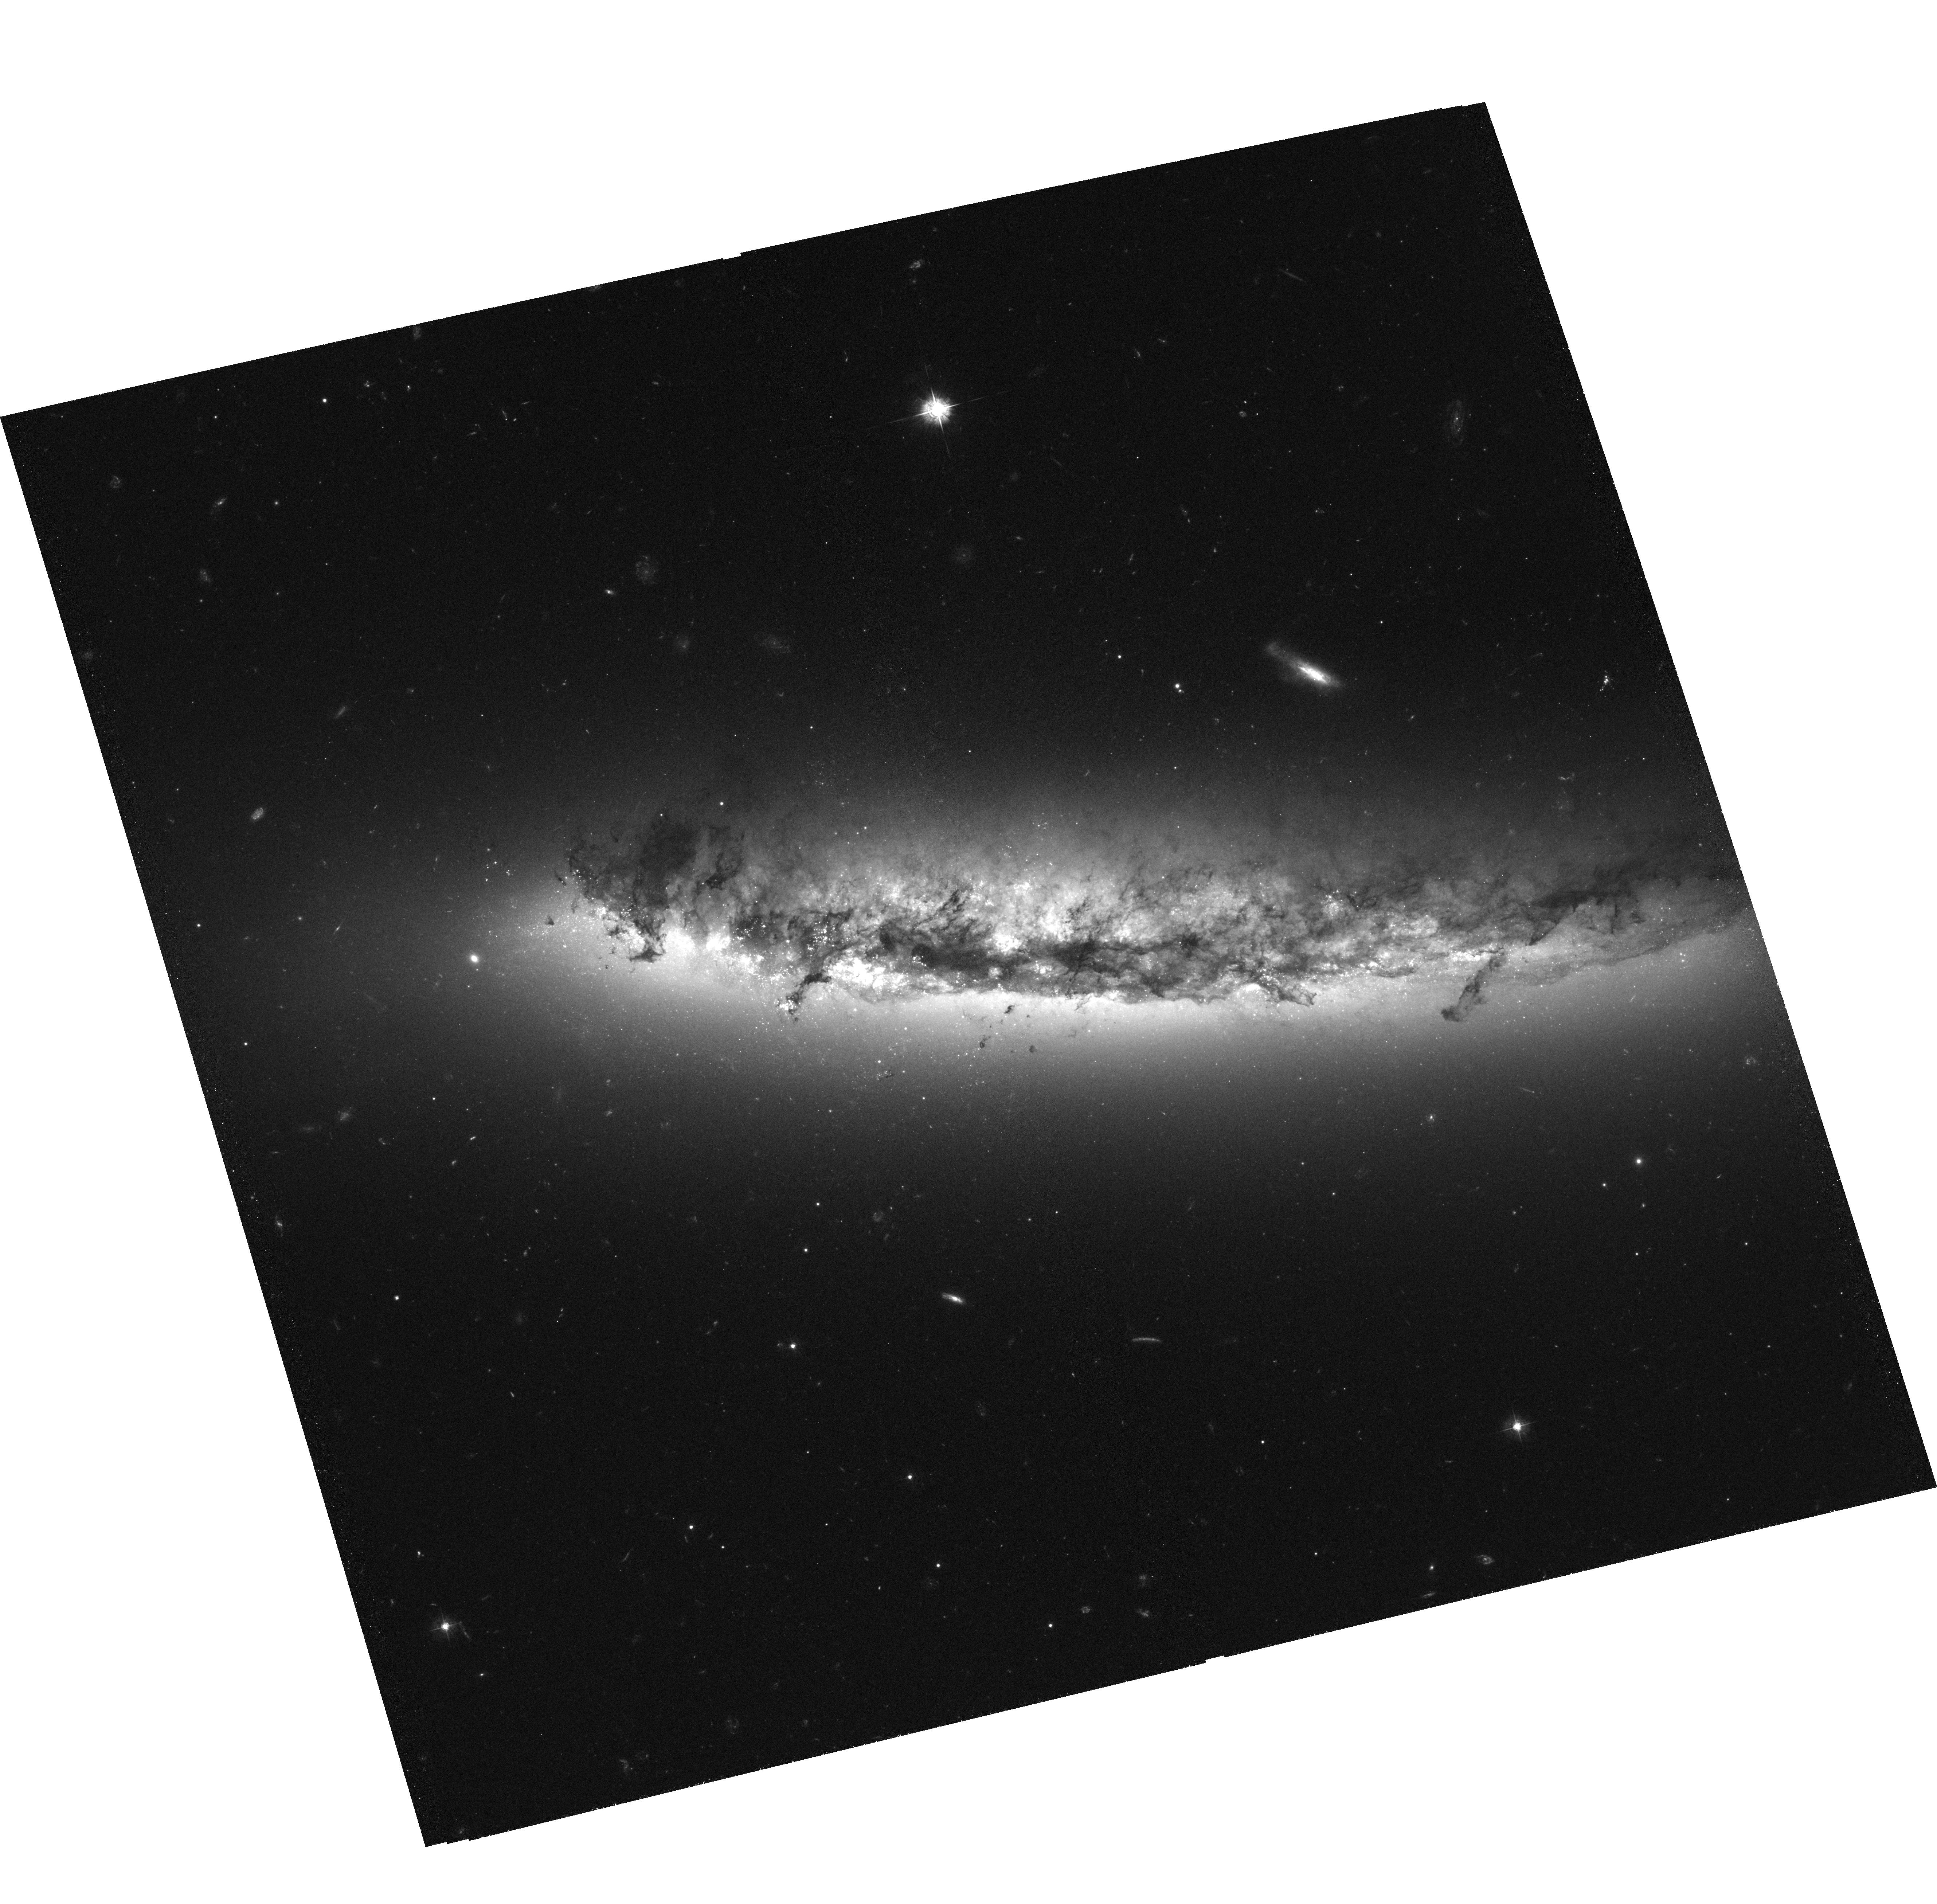
Target: NGC4402. Instrument: ACS/WFC. Filter: F435W. Exposure: 2.1 h. Observation ID: hst_10528_01_acs_wfc_f435w_j9dj01

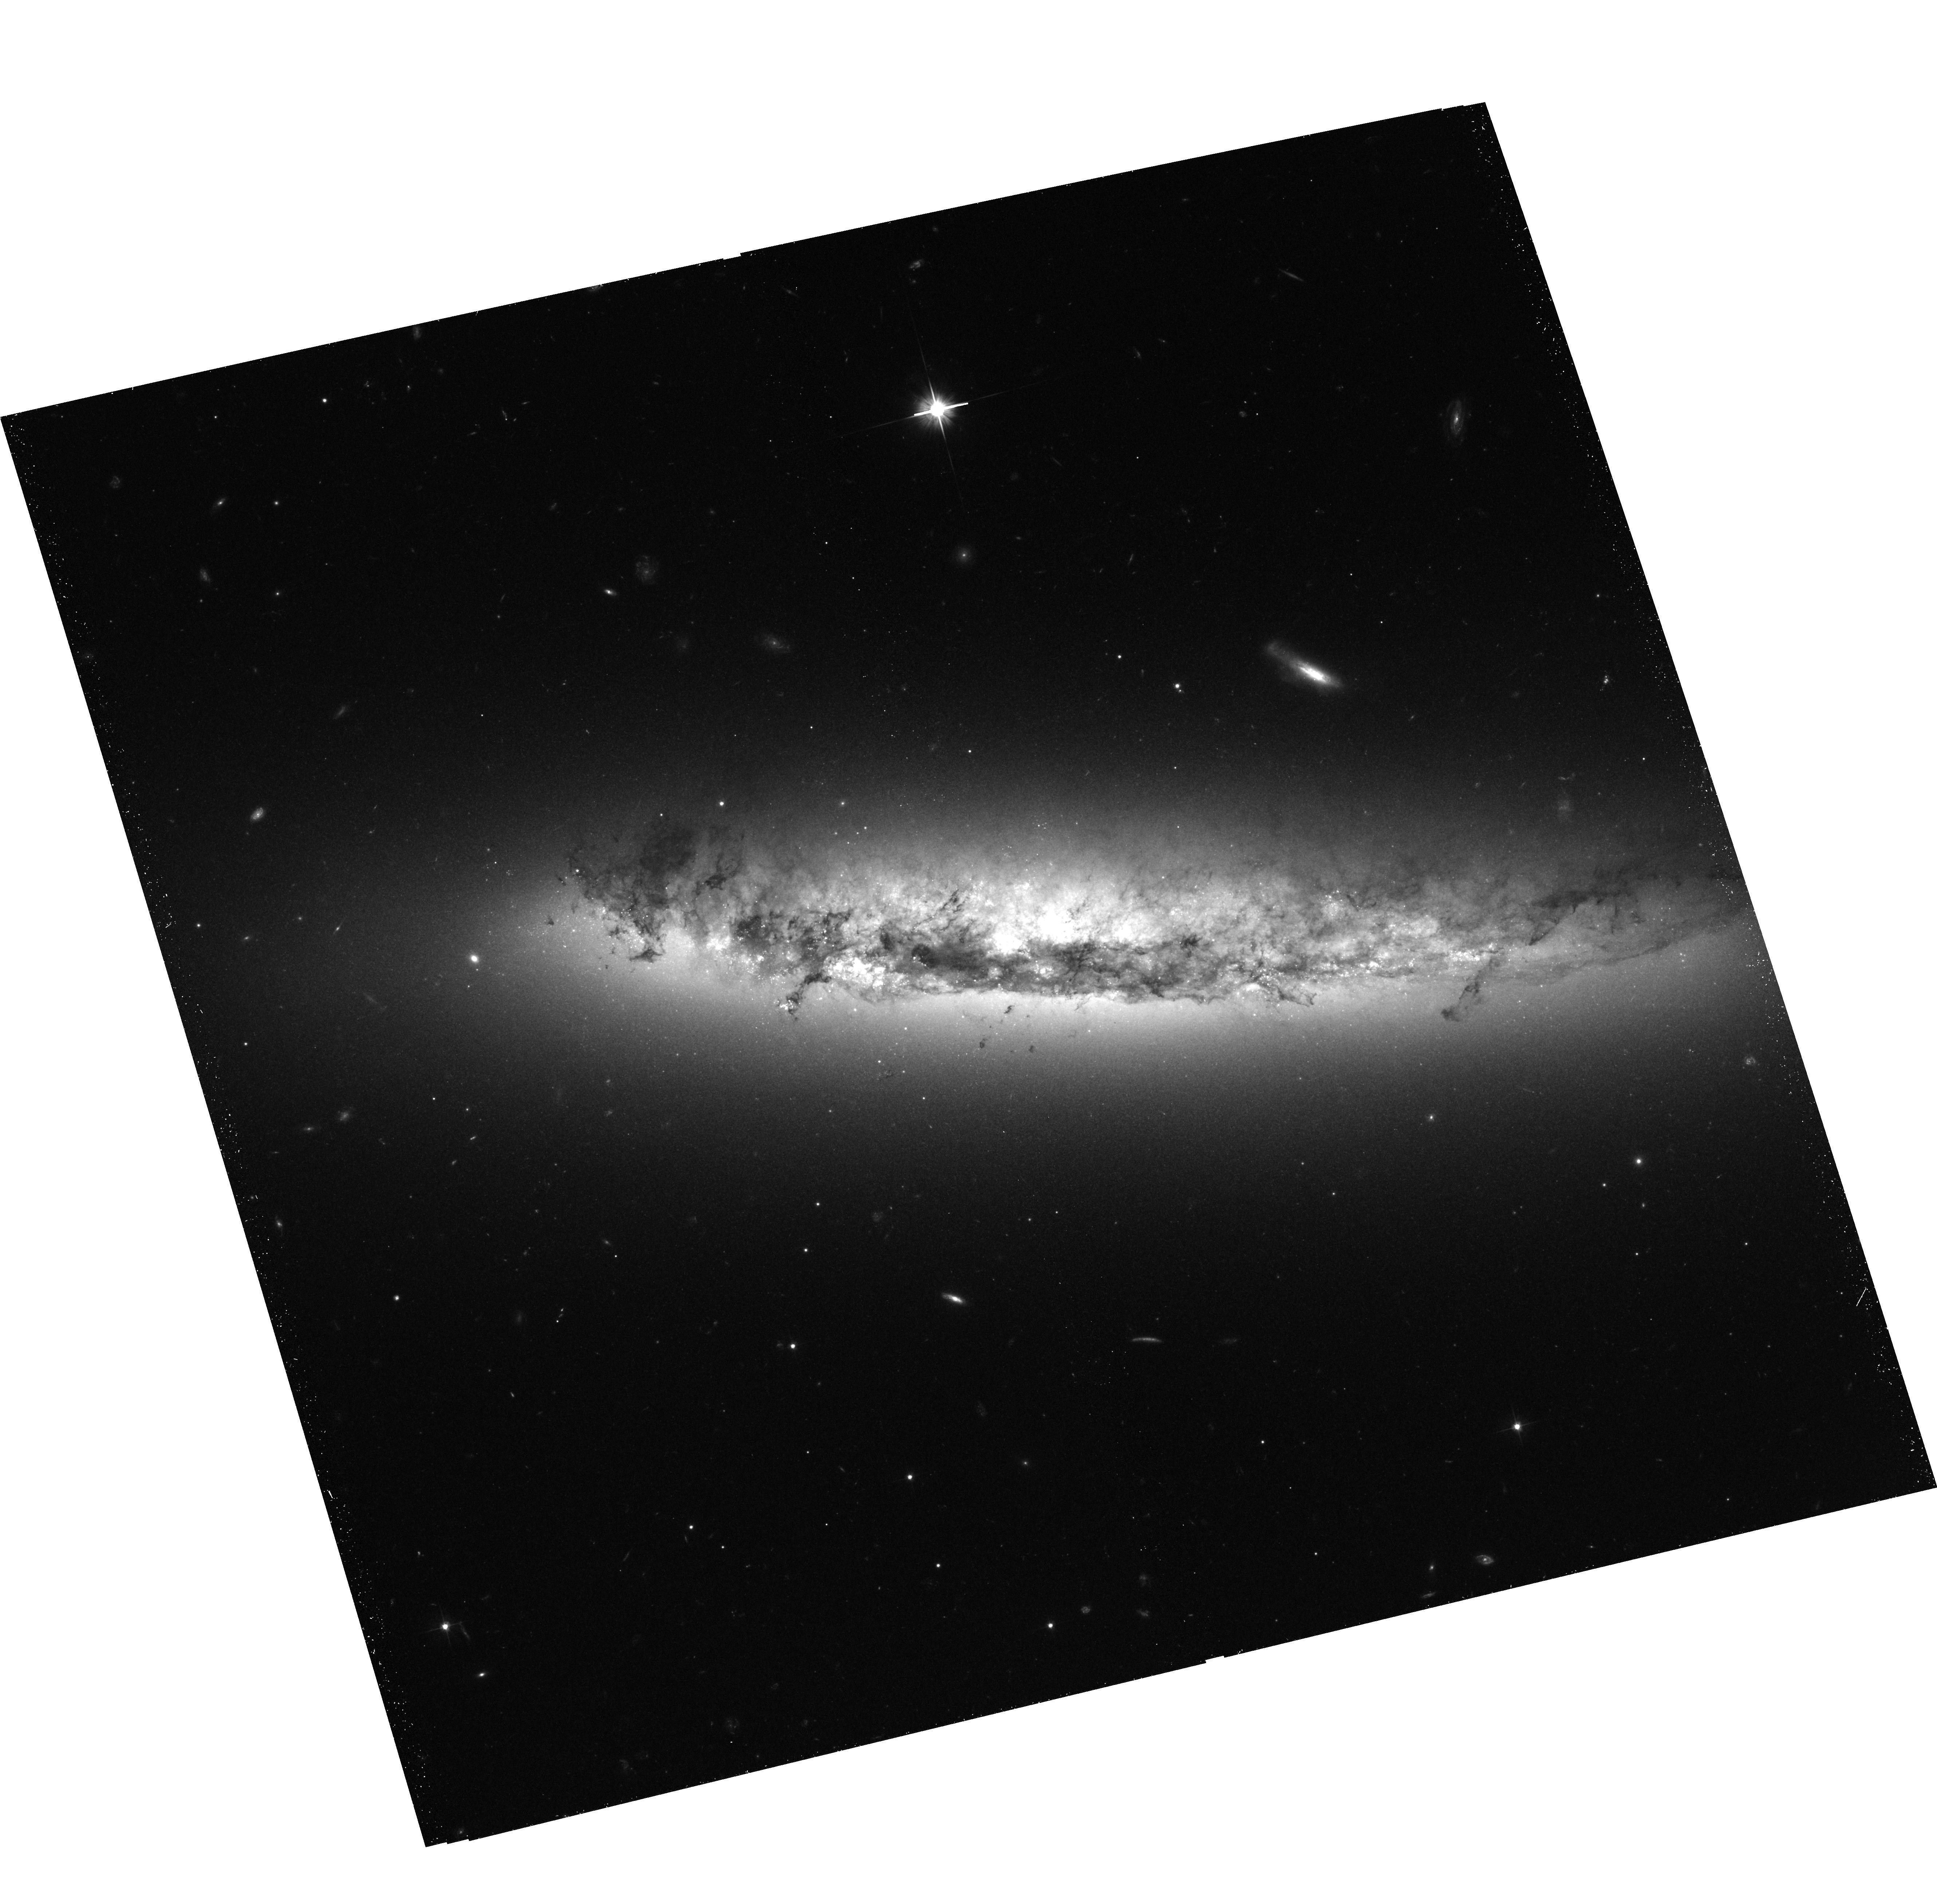
Target: NGC4402. Instrument: ACS/WFC. Filter: F606W. Exposure: 39 min. Observation ID: hst_10528_01_acs_wfc_f606w_j9dj01

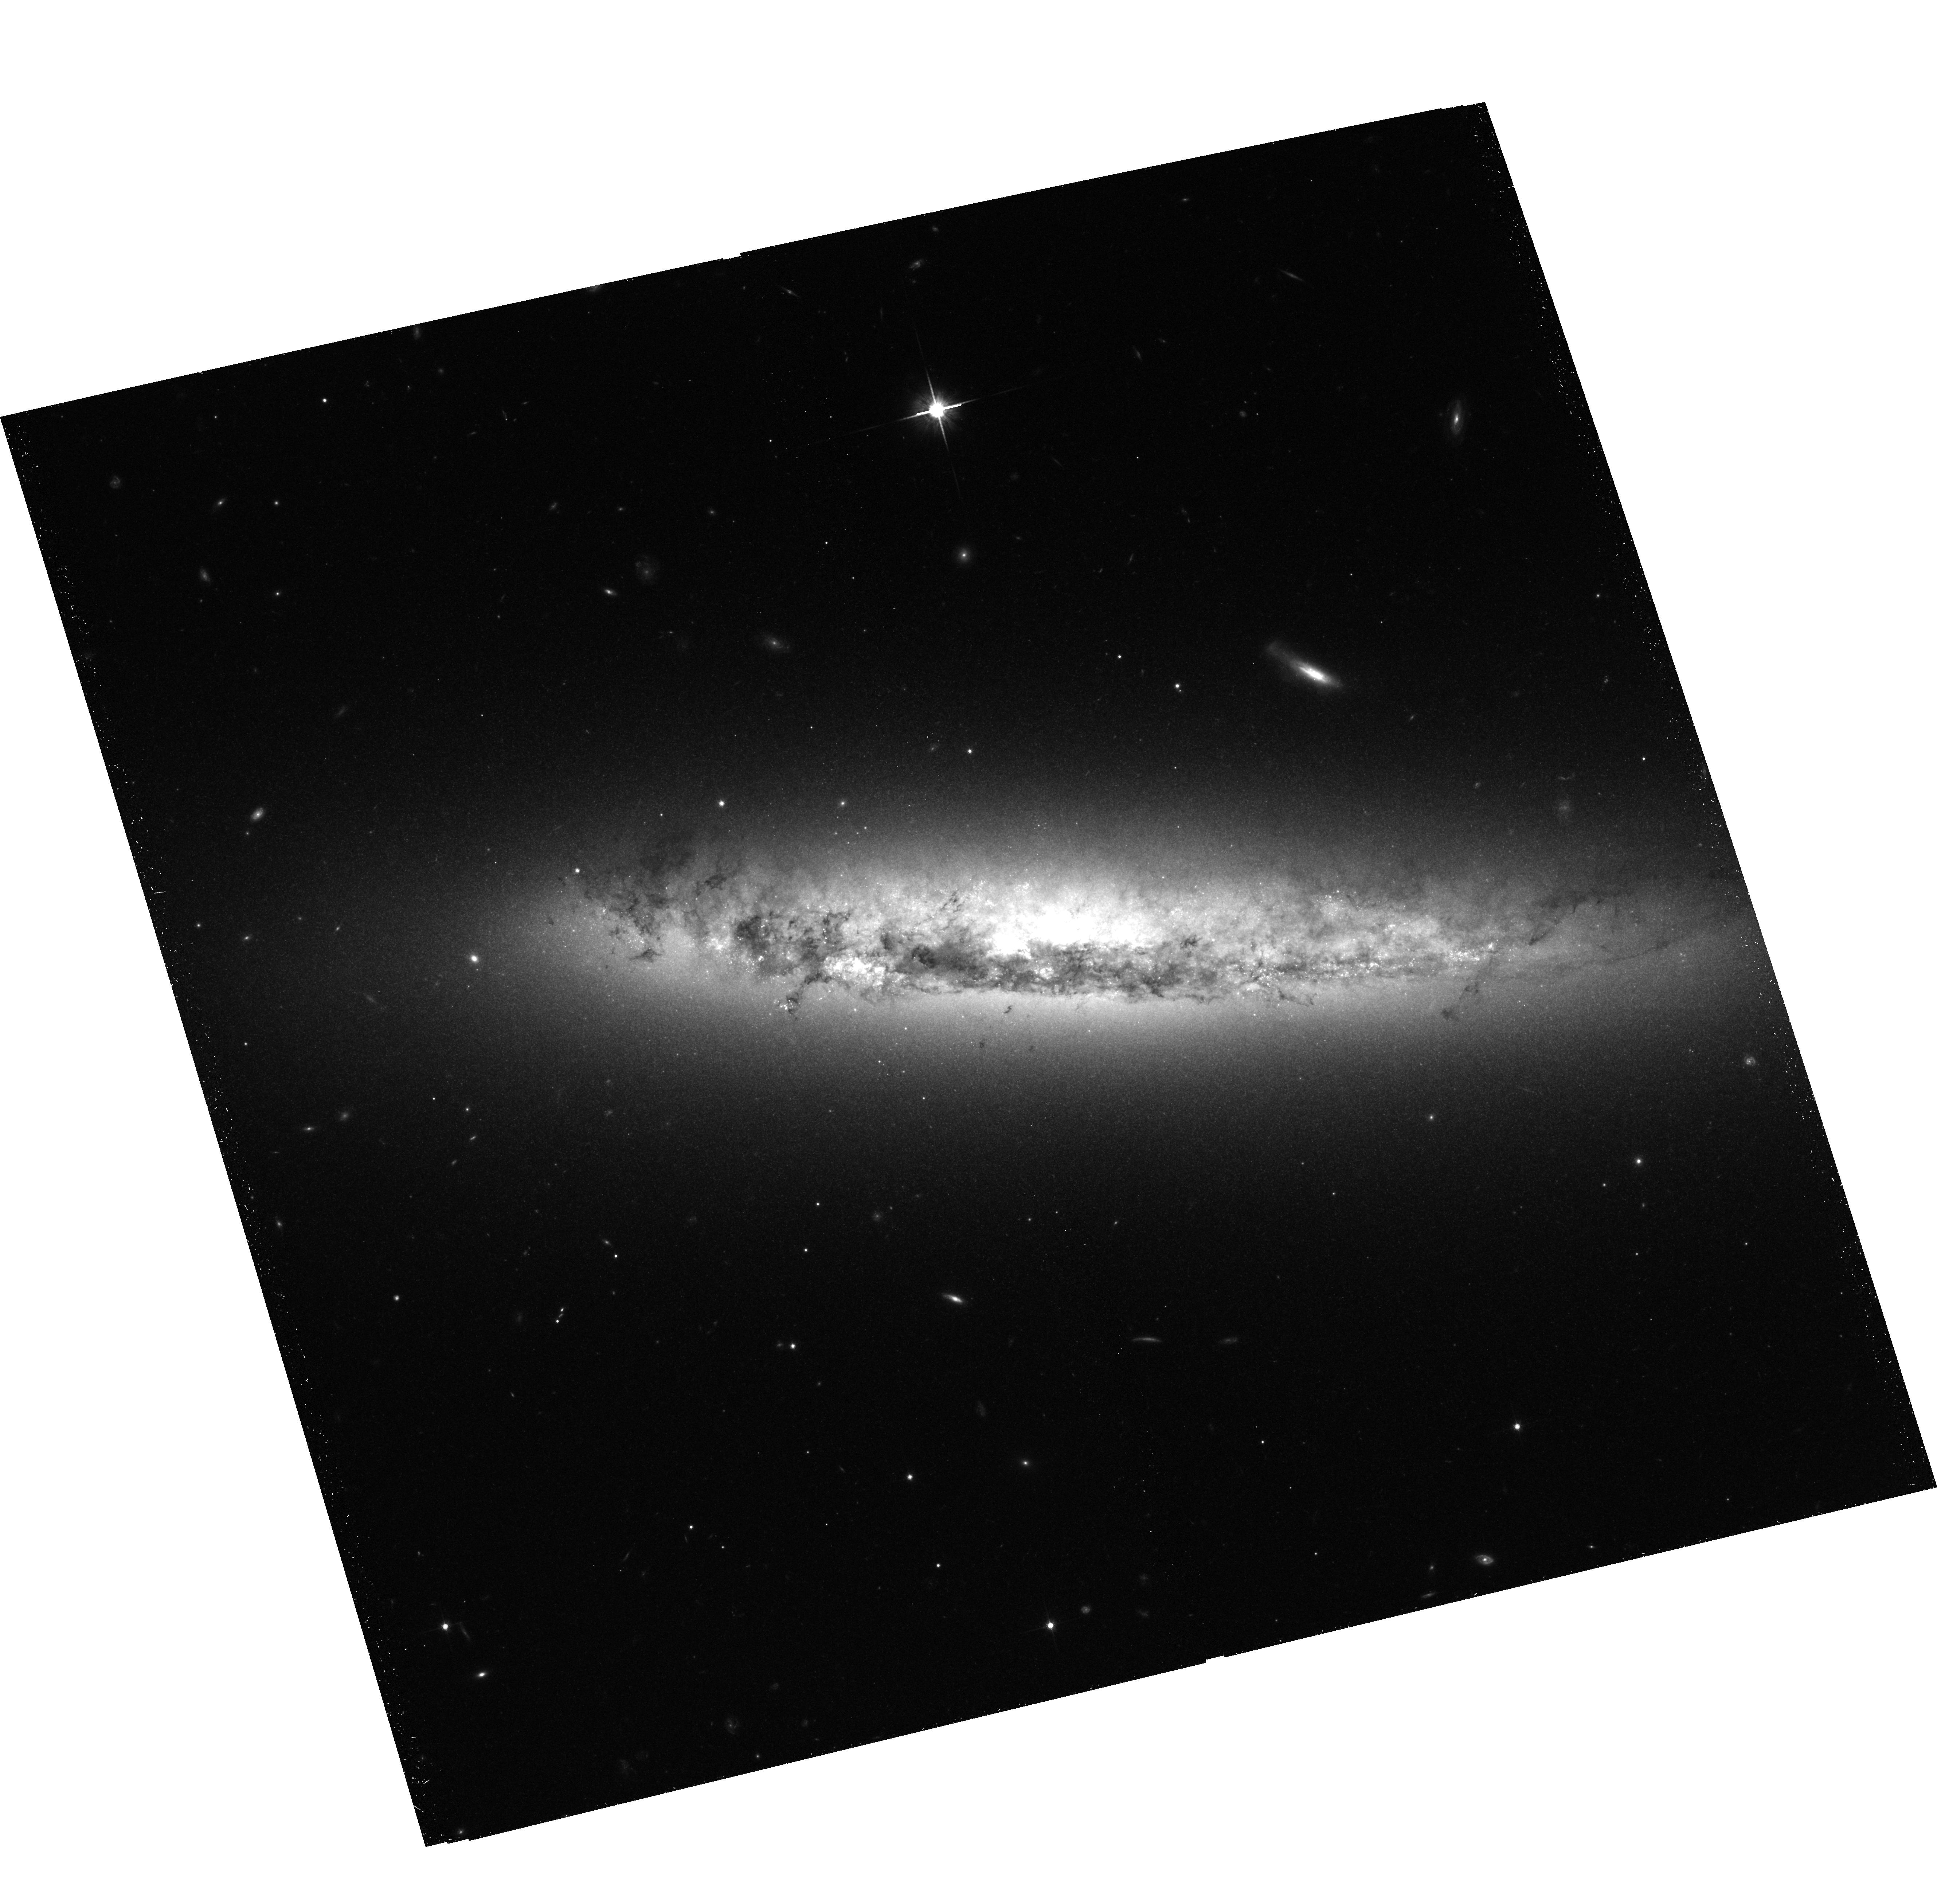
Target: NGC4402. Instrument: ACS/WFC. Filter: F814W. Exposure: 40 min. Observation ID: hst_10528_01_acs_wfc_f814w_j9dj01

Ram Pressure Stripping and Dense Cloud Ablation in the Virgo Spiral NGC 4402 (PI: Kenney, Jeff D.)

We propose to image in BVI with HST ACS the highly inclined Virgo cluster spiral galaxy NGC 4402, which is an outstanding example of a galaxy undergoing stripping of its ISM by an ICM-ISM interaction. Ground-based images at 0.5" resolution appear to show active dust stripping, triggered star formation, and ablation of dense molecular clouds by the ICM wind. The near side of NGC 4402 contains the leading edge of interaction, giving us a relatively unobscured view of the processes which occur as the ICM wind impacts the ISM. High resolution HST B-I images of dust in NGC 4402 can reveal the fate of giant molecular clouds during a stripping event, including whether clouds above some size get left behind as the rest of the ISM is stripped from around them, how decoupled clouds become ablated by the ICM wind, and how the survival time varies with cloud mass. We will identify and estimate the ages of stars and star clusters in the stripped outer disk and halo, and from the spatial distributions of the younger objects, constrain the stripping history of the galaxy. Its proximity, orientation, stage of evolution, and direction of travel through the ICM make NGC 4402 an outstanding subject for a detailed HST study of ICM-ISM stripping. An in-depth study of this galaxy will provide new insight into the physical processes of ISM-ICM interactions and give us greater understanding of cluster galaxy evolution, both in Virgo and at higher redshifts.